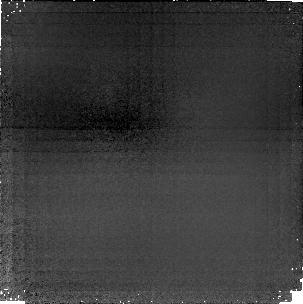
Target: MS1512+36-CB58
Instrument: NICMOS/NIC1
Filter: F165M
Exposure: 3.4 h
Observation ID: n45i02020

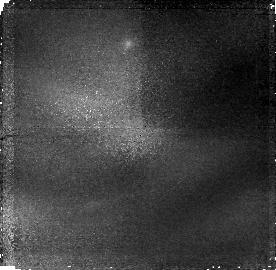
Target: MS1512+36-CENTER
Instrument: NICMOS/NIC1
Filter: F165M
Exposure: 2.1 h
Observation ID: n45i04020

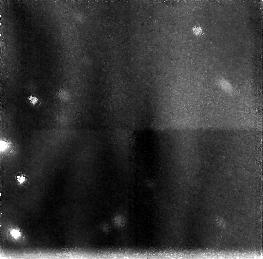
Target: MS1512+36-CENTER
Instrument: NICMOS/NIC3
Filter: F160W
Exposure: 2.1 h
Observation ID: n45i04030

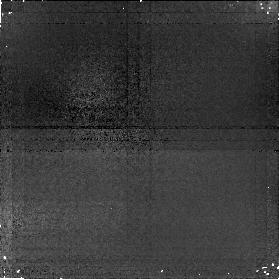
Target: MS1512+36-CB58
Instrument: NICMOS/NIC1
Filter: F165M
Exposure: 1.3 h
Observation ID: n45i01020

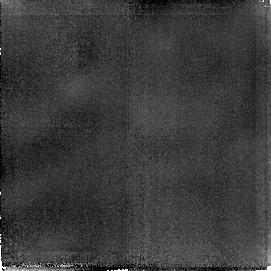
Target: MS1512+36-CB58
Instrument: NICMOS/NIC2
Filter: F165M
Exposure: 3.4 h
Observation ID: n45i03030

Star Formation in a Protogalaxy Candidate at z=2.72 (PI: Ellingson, Erica)

Recently a new population of galaxies at high redshift has been identified by ultraviolet absorption lines which most likely arise from very young stellar populations. The galaxy MS1512-cB58 at z=2.72, discovered serendipitously by the CNOC1 redshift survey, is by far the brightest object of this class (V=20.5). We propose to use the NICMOS camera to obtain spectral and imaging information in the rest optical band to study in detail the physical conditions of a high-redshift young galaxy with definitive signatures of young stars. We will obtain grism spectra covering the 1--2 Mum region (2650 to 5350Angstrom rest) which will allow us to estimate the age of the star formation using the size of the Balmer and HK breaks. This will mostly avoid the problem of the age- reddening degeneracy which complicates the interpretation of broad band ground-based data. Furthermore, we will measure the fluxes of emission lines such as OIILambda3727, HBeta, and OIIILambdaLambda4959,5007, which will provide important estimates of the star formation rate, reddening, and metallicity. These data may allow us to resolve the factor of 17 discrepancy that currently exists between the star- formation rates measured by 1500Angstrom UV flux and HAlpha luminosity. We also propose to obtain a high signal-to-noise ratio image in the F165M filter, which, with our approved Cycle 6 WFPC2 images in the optical, will allow us to study color gradients and possible non-uniformity of dust and star formation regions using spatially resolved rest UV-optical color maps.